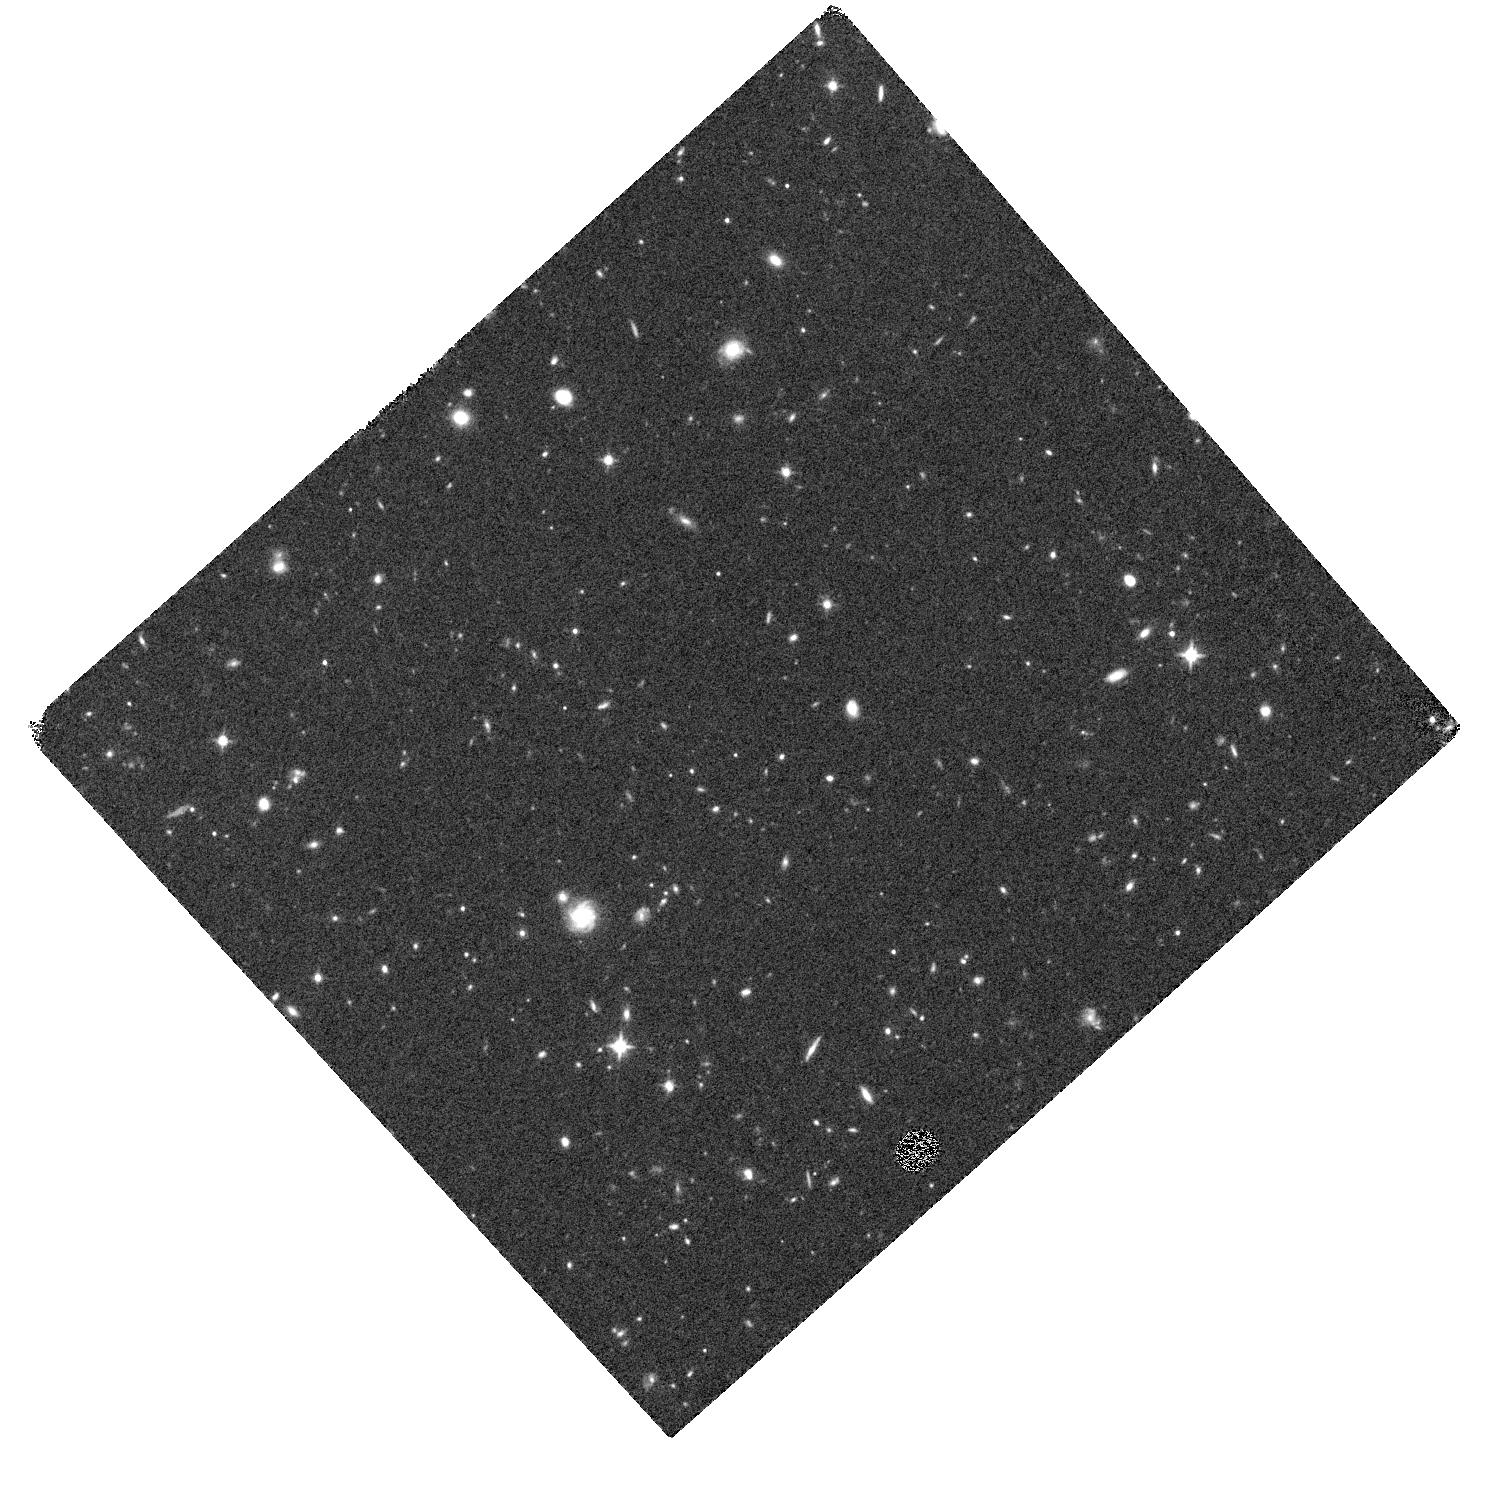
Target: ULASJ1120+0641. Instrument: WFC3/IR. Filter: F125W. Exposure: 35 min. Observation ID: hst_13039_16_wfc3_ir_f125w_ibyj16

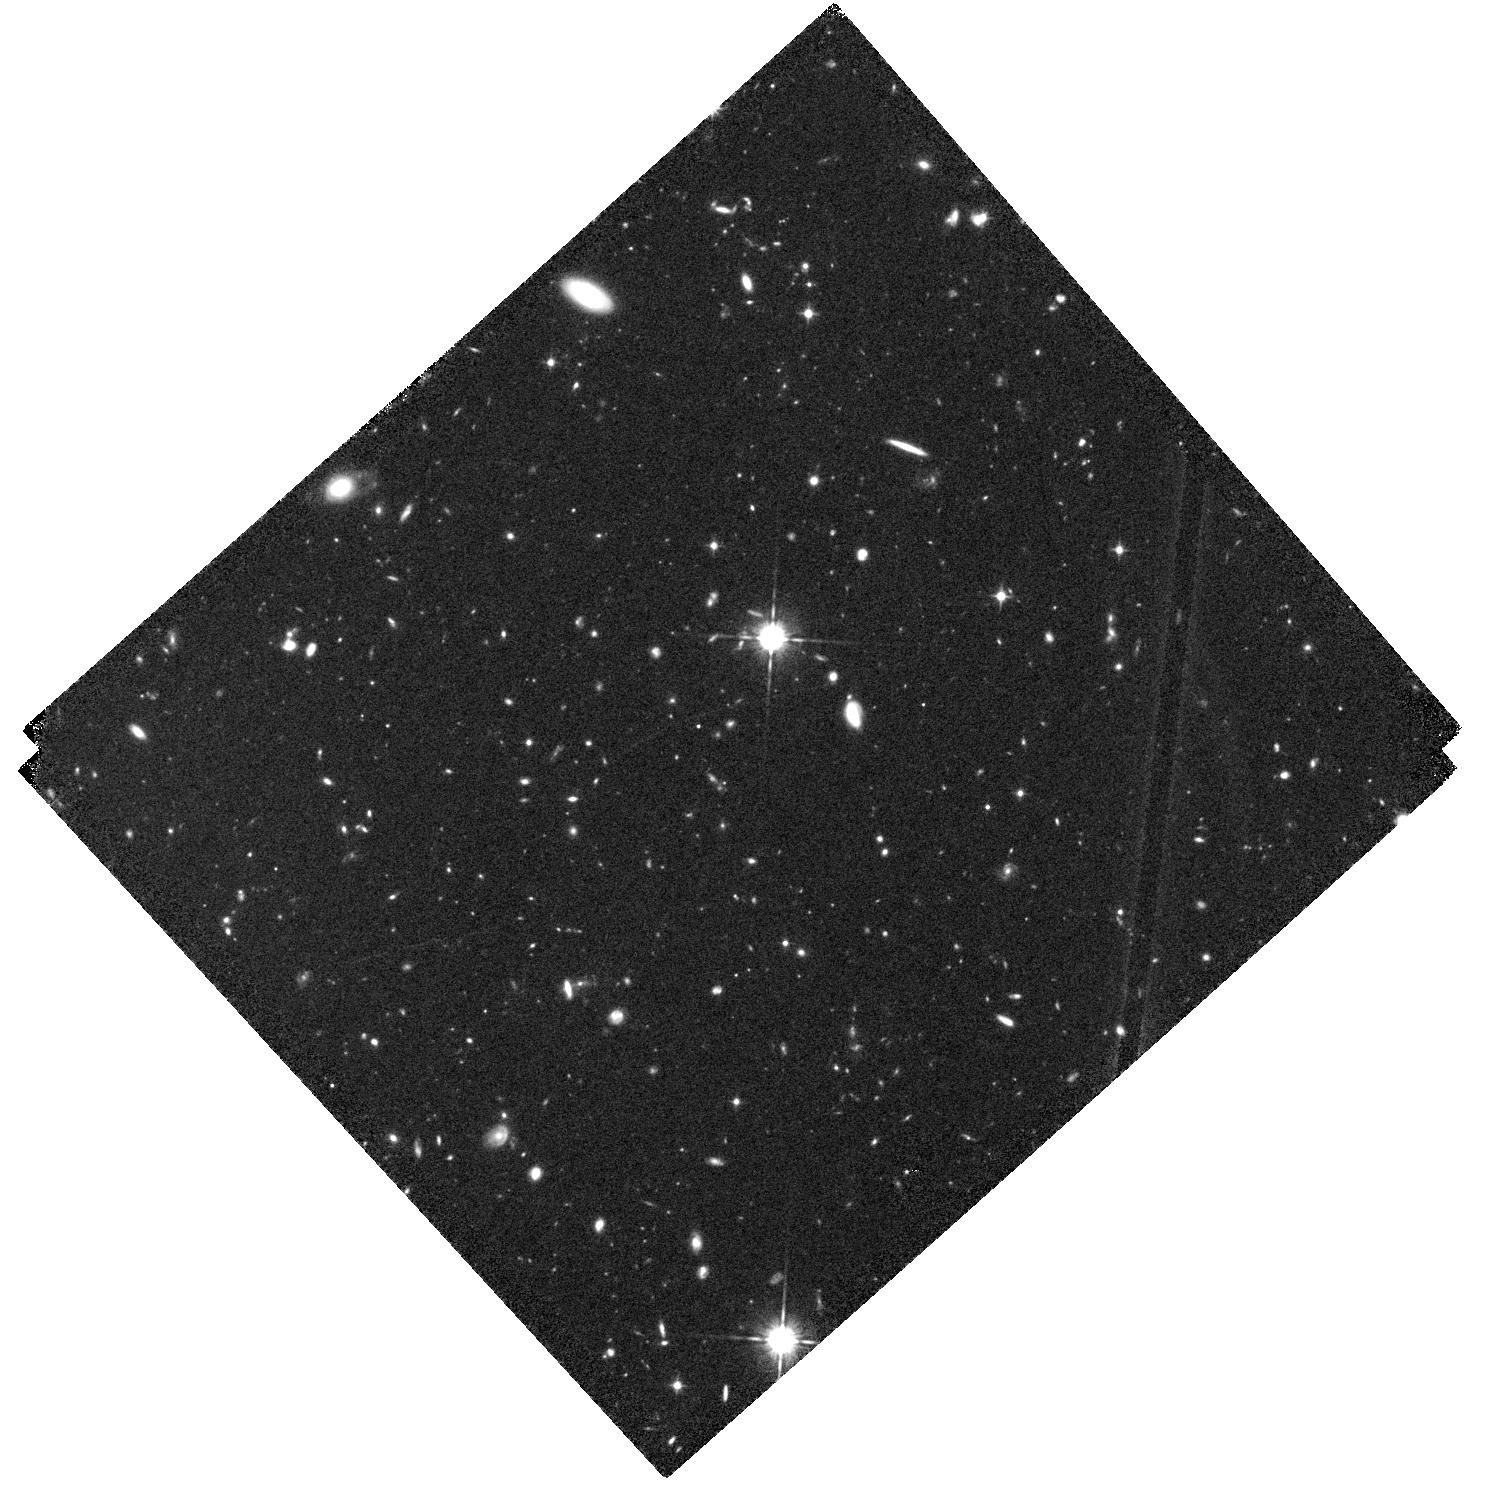
Target: ULASJ1120+0641. Instrument: WFC3/IR. Filter: F105W. Exposure: 1.2 h. Observation ID: hst_13039_01_wfc3_ir_f105w_ibyj01

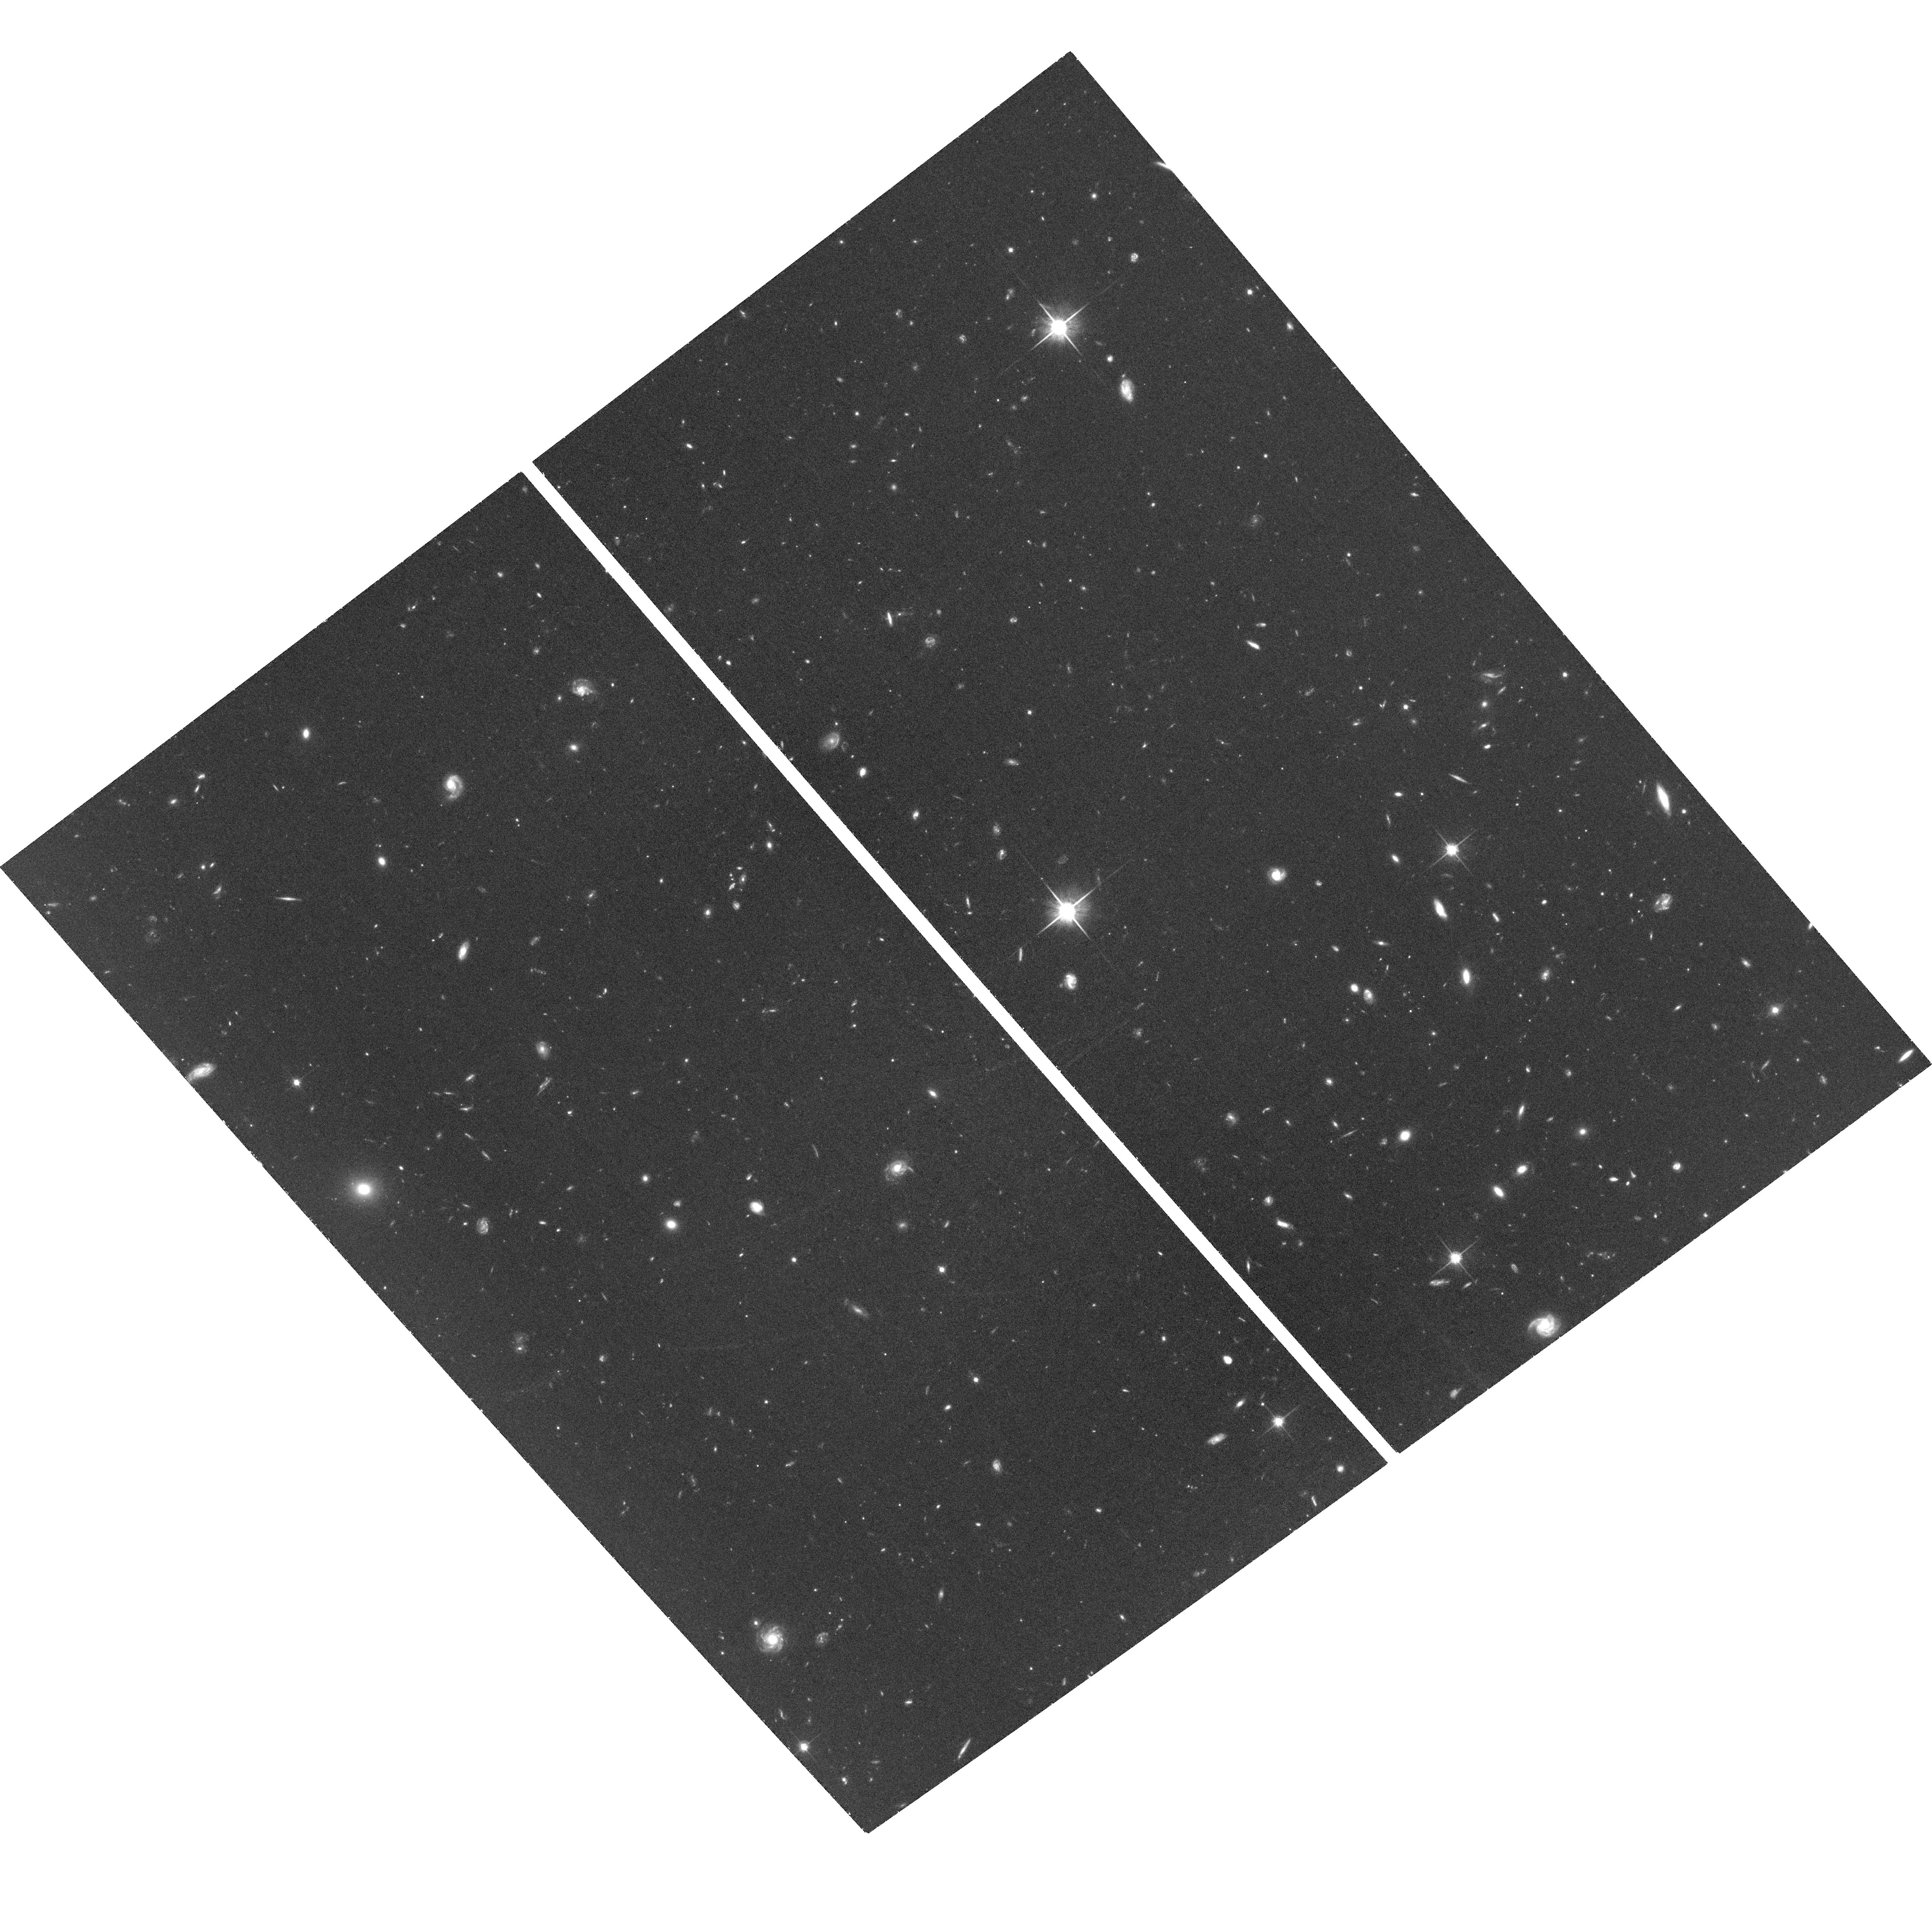
Target: ULASJ1120+0641. Instrument: ACS/WFC. Filter: F814W. Exposure: 1.8 h. Observation ID: hst_13039_17_acs_wfc_f814w_jbyj17

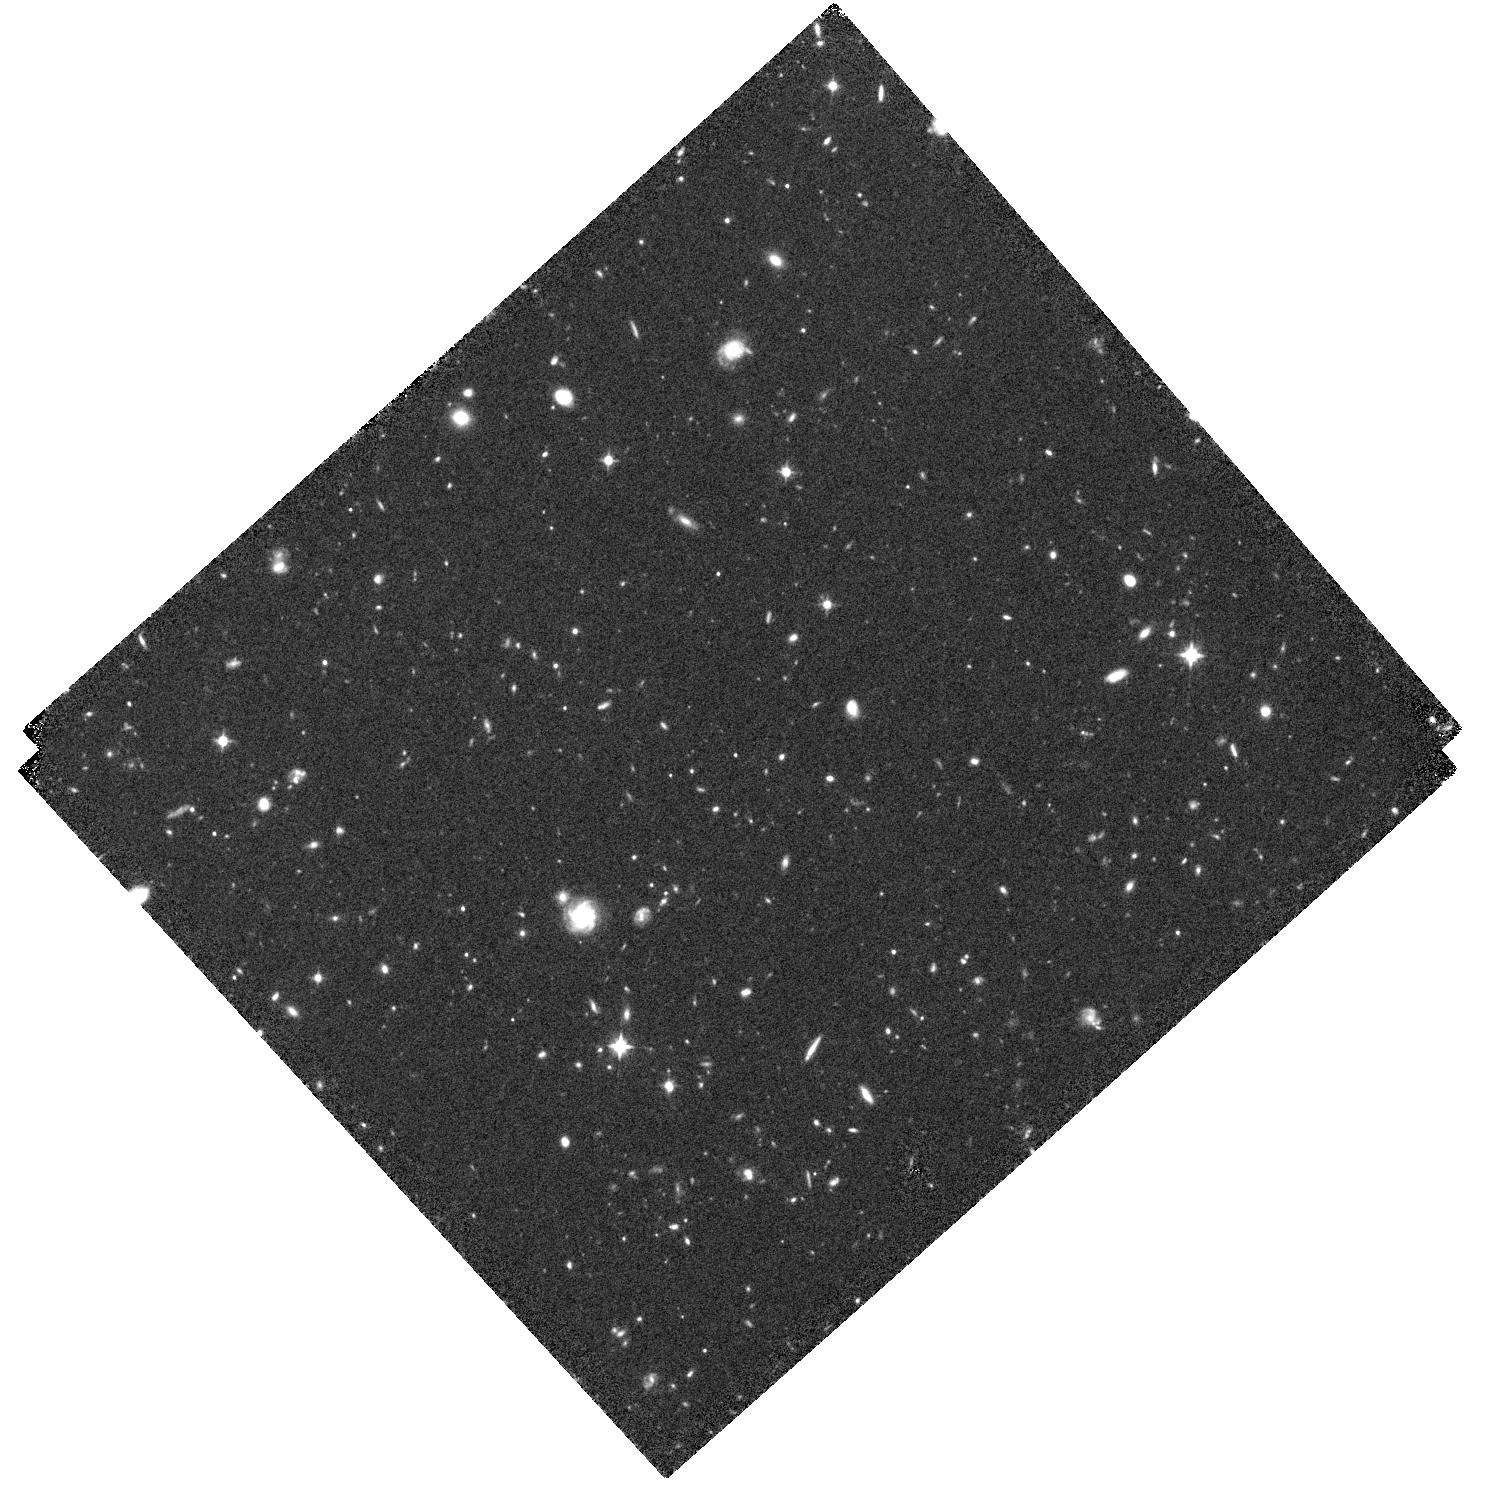
Target: ULASJ1120+0641. Instrument: WFC3/IR. Filter: F105W. Exposure: 1.2 h. Observation ID: hst_13039_16_wfc3_ir_f105w_ibyj16

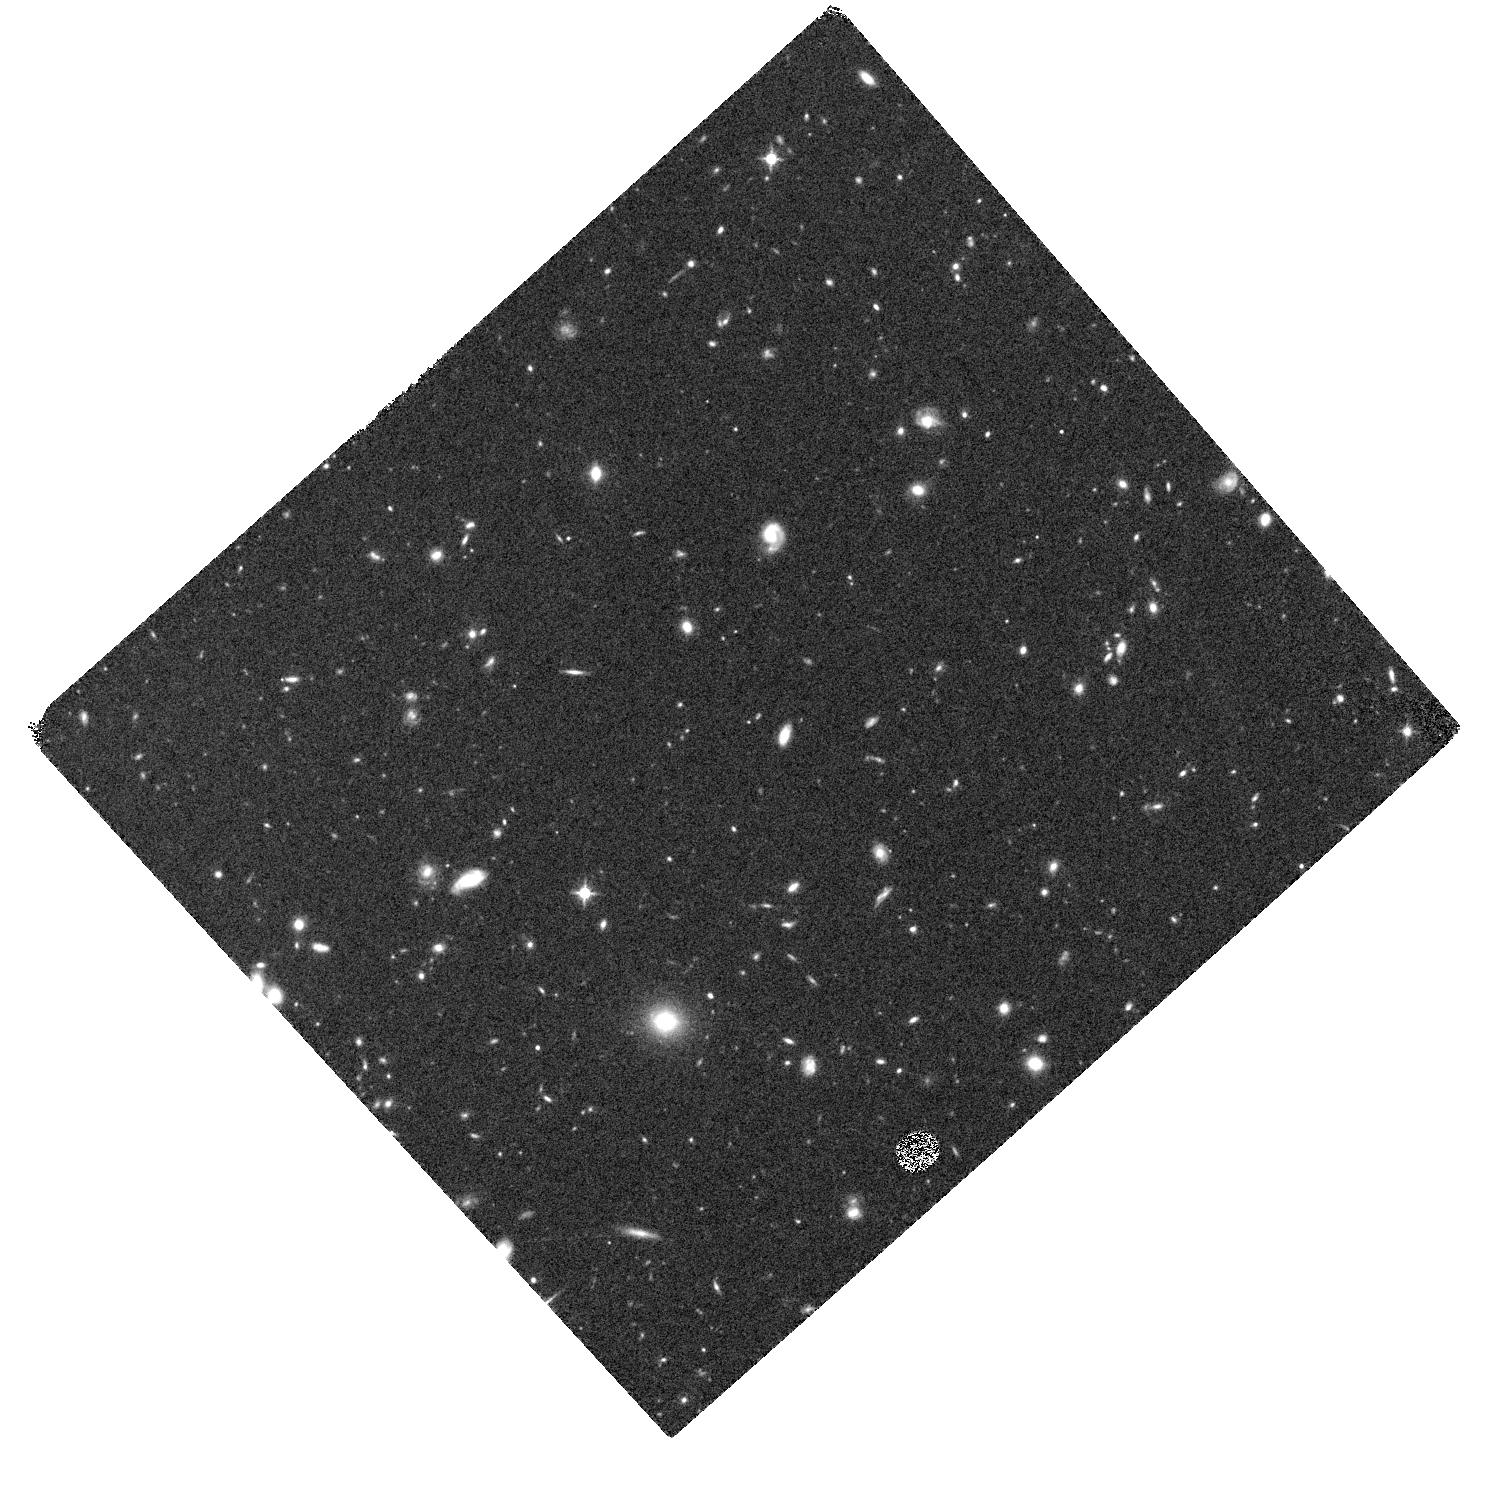
Target: ULASJ1120+0641. Instrument: WFC3/IR. Filter: F125W. Exposure: 35 min. Observation ID: hst_13039_14_wfc3_ir_f125w_ibyj14

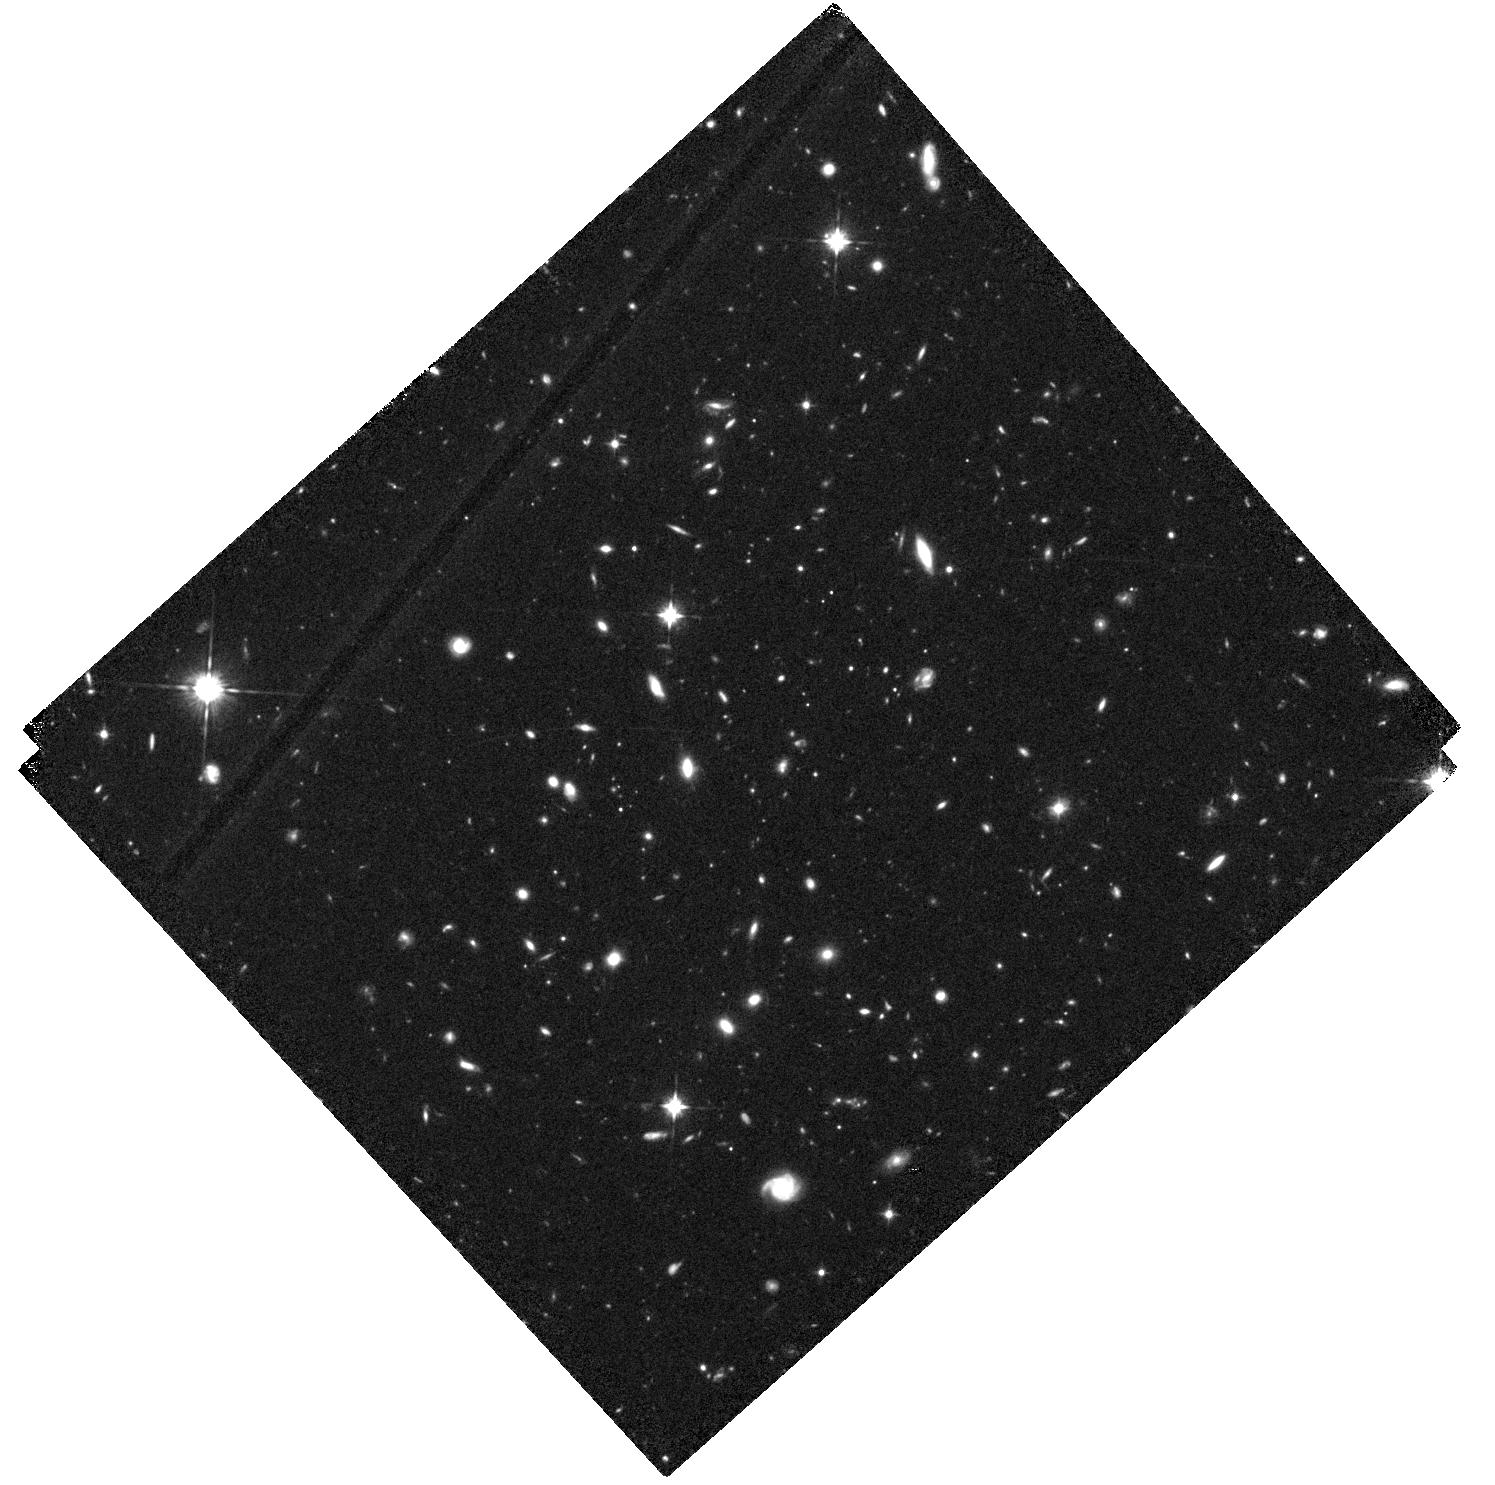
Target: ULASJ1120+0641. Instrument: WFC3/IR. Filter: F105W. Exposure: 1.2 h. Observation ID: hst_13039_15_wfc3_ir_f105w_ibyj15

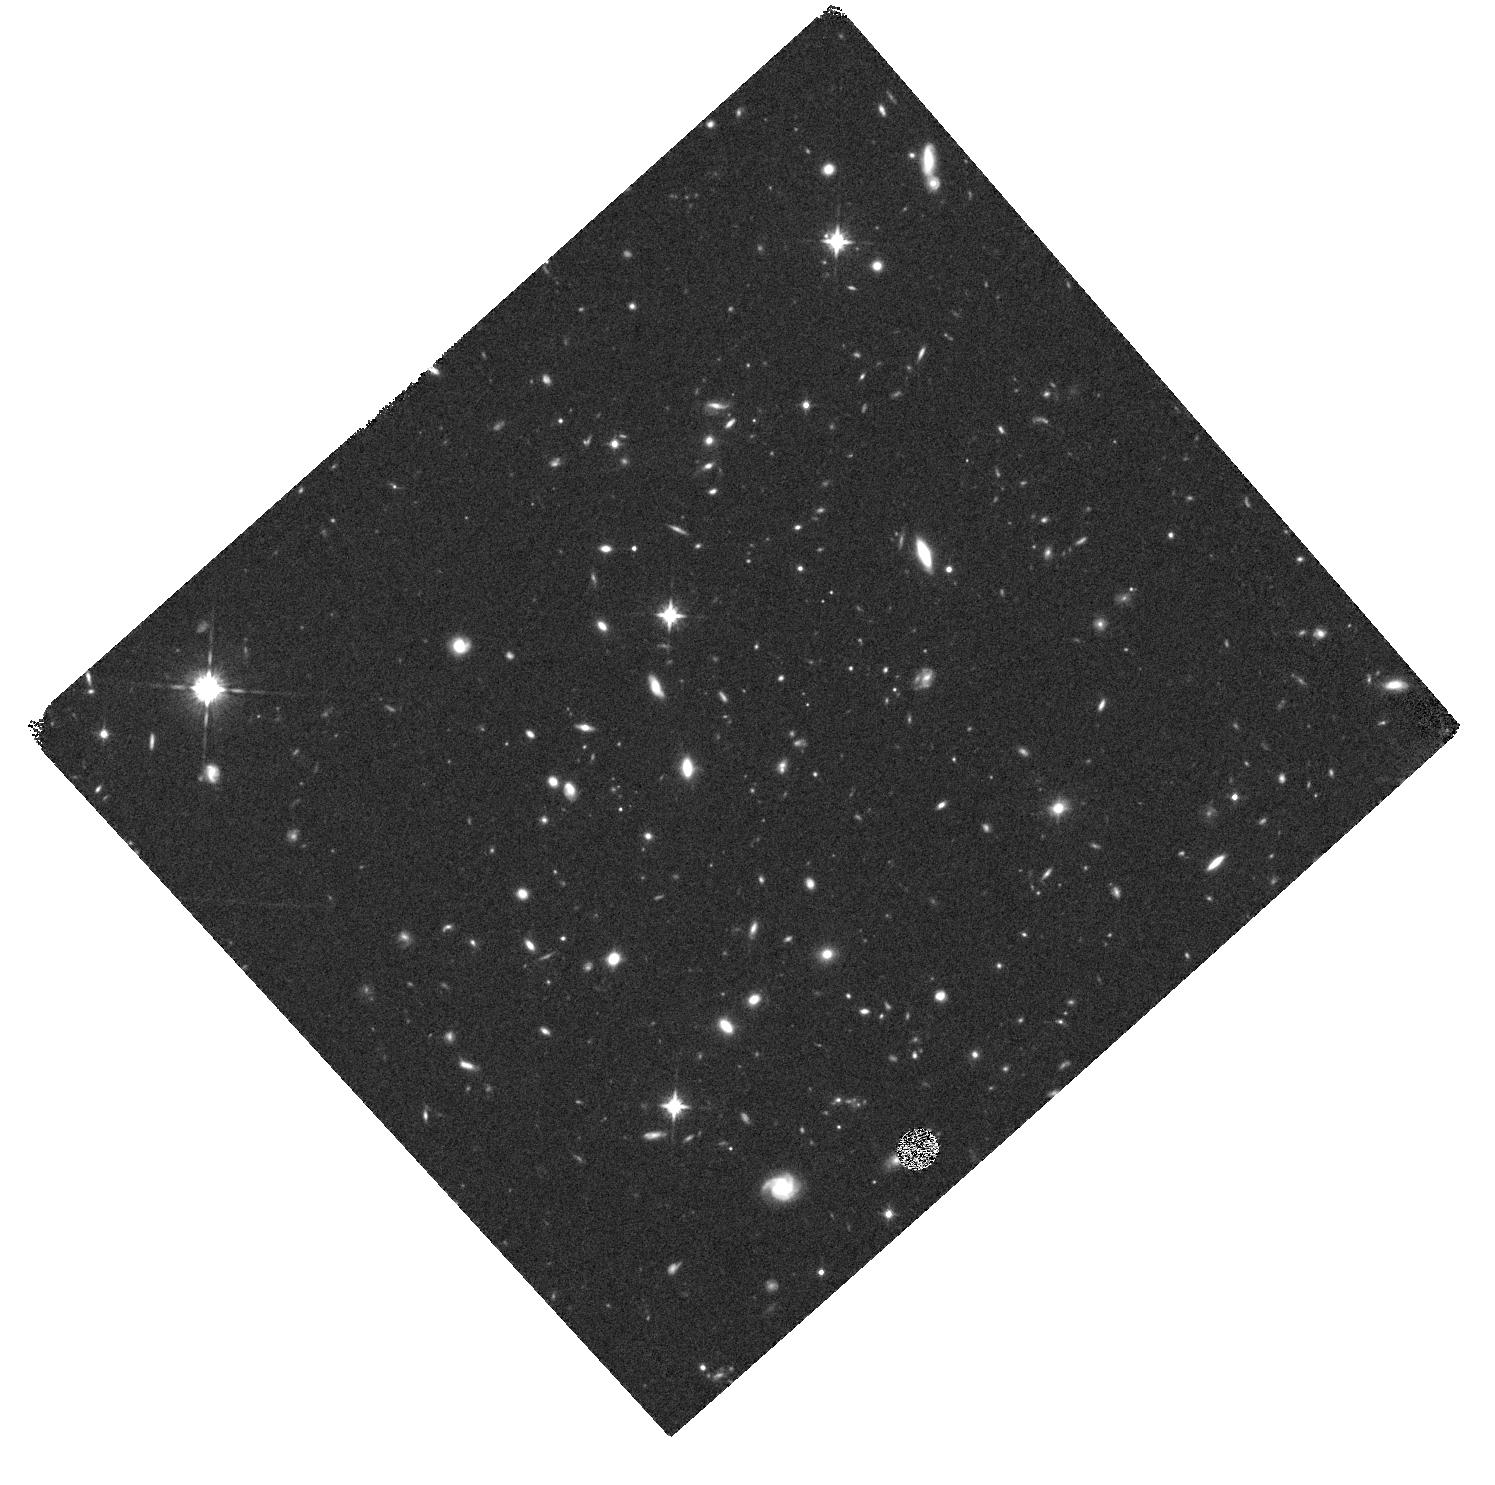
Target: ULASJ1120+0641. Instrument: WFC3/IR. Filter: F125W. Exposure: 35 min. Observation ID: hst_13039_15_wfc3_ir_f125w_ibyj15

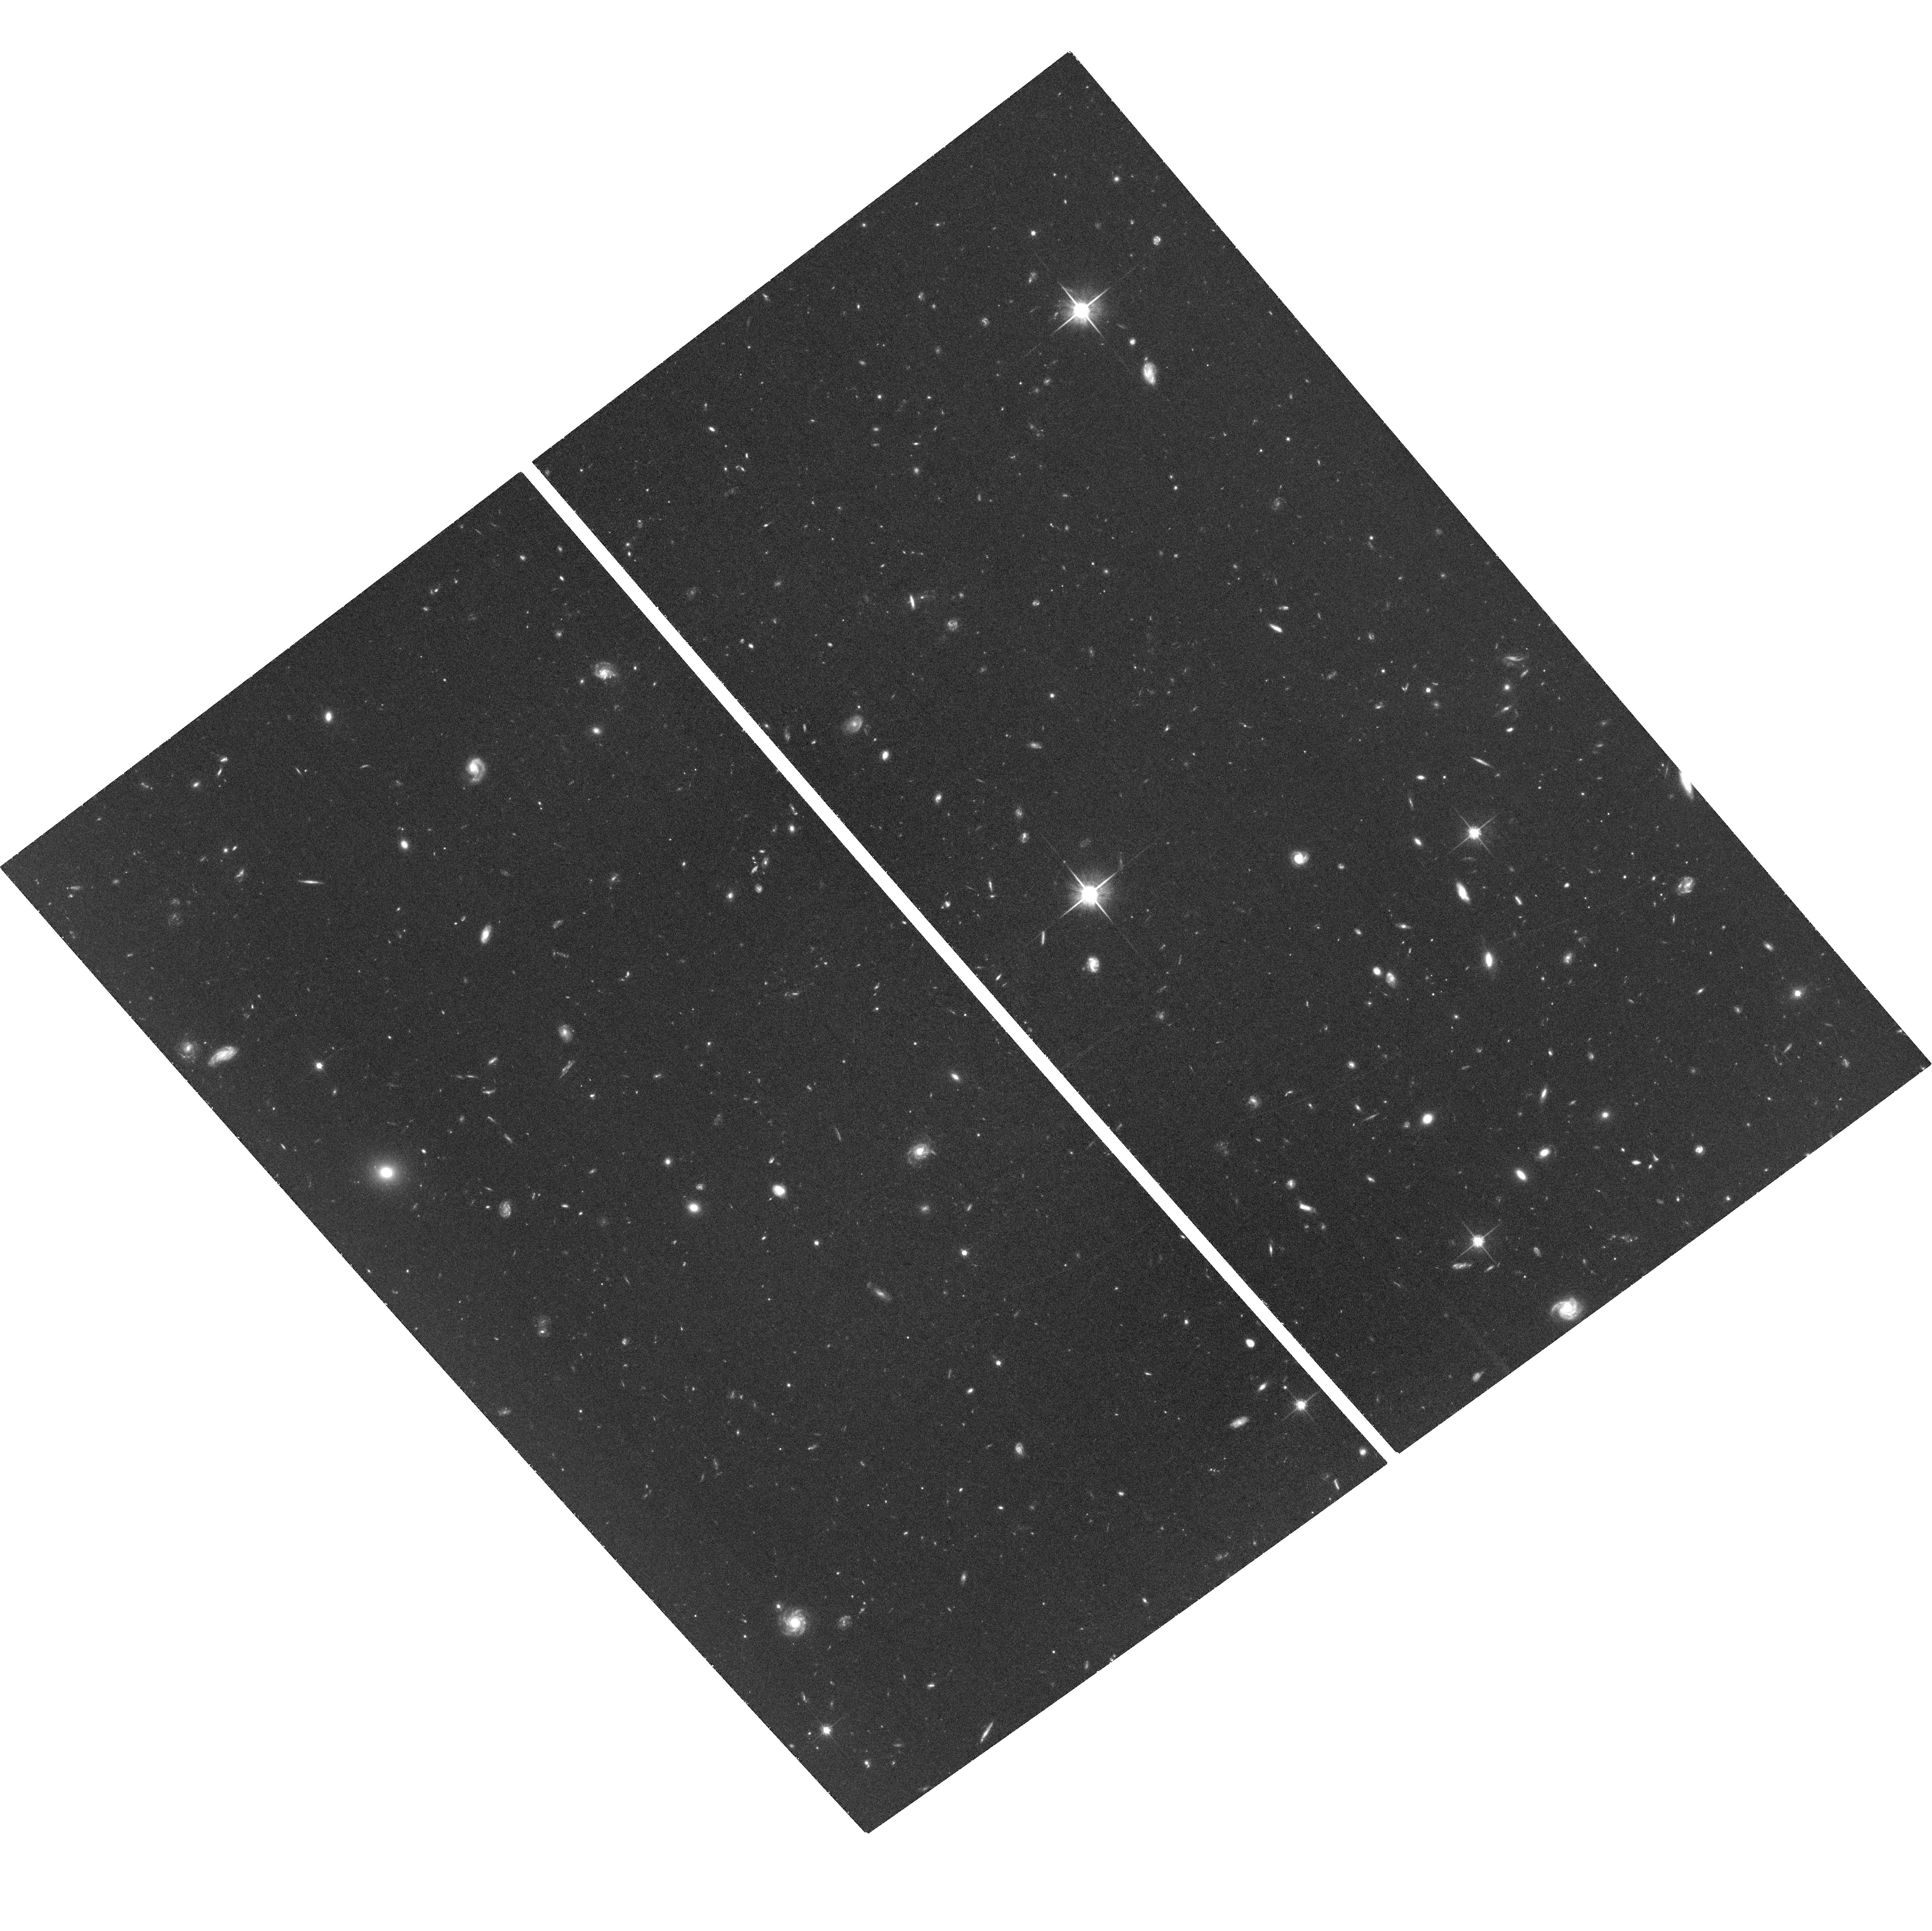
Target: ULASJ1120+0641. Instrument: ACS/WFC. Filter: F814W. Exposure: 1.8 h. Observation ID: hst_13039_09_acs_wfc_f814w_jbyj09

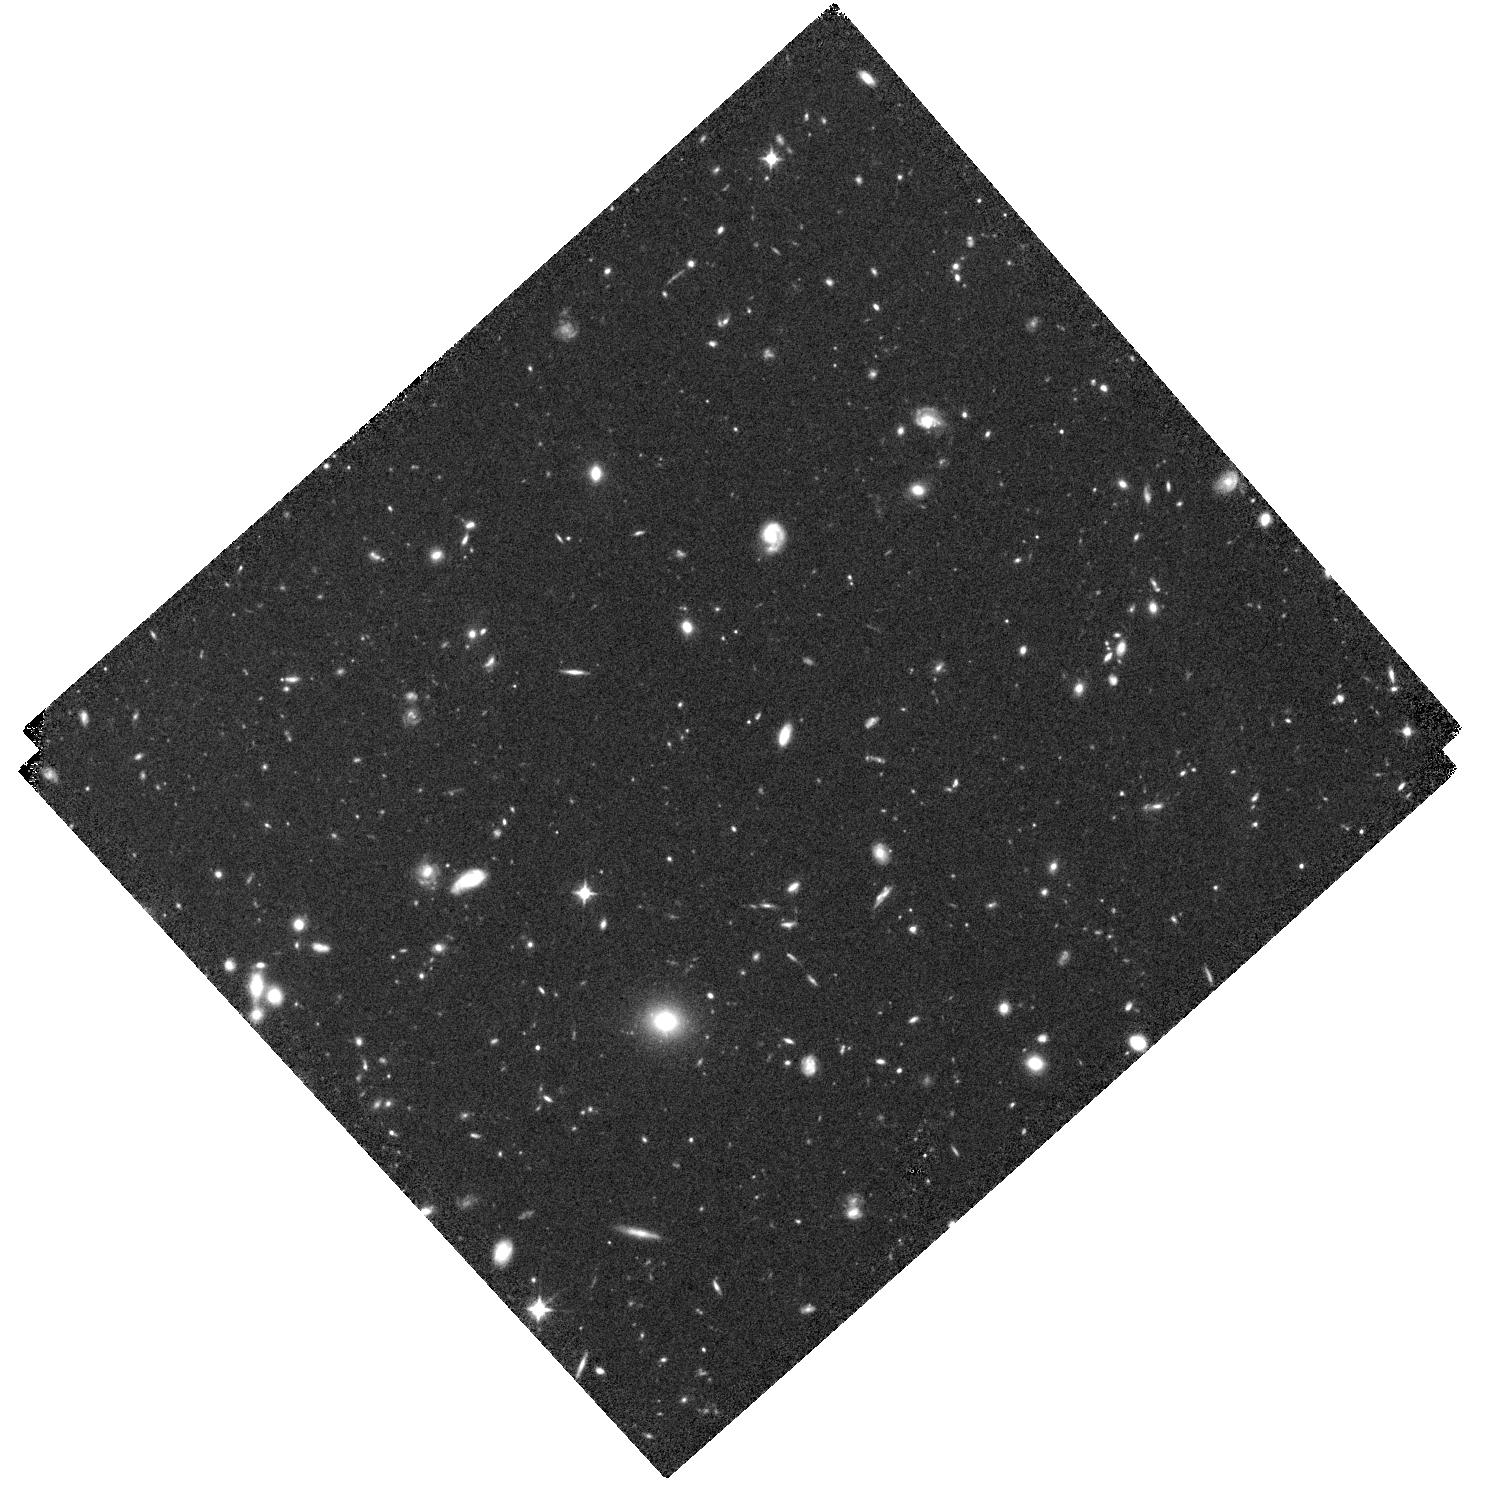
Target: ULASJ1120+0641. Instrument: WFC3/IR. Filter: F105W. Exposure: 1.2 h. Observation ID: hst_13039_14_wfc3_ir_f105w_ibyj14

The environment of the z=7.085 QSO ULAS J1120+0641 (PI: Simpson, Chris)

We propose to take ACS and WFC3/IR observations of a 1-Mpc region around the recently-discovered redshift z=7.085 quasar ULAS J1120+0641 to test the hypothesis that, while distant active galaxies represent the densest regions in the early Universe, their radiation fields can hinder galaxy formation in the immediate vicinity. Observations of quasars and radio galaxies at z~5 have shown that they are the sites of galaxy overdensities, and revealed a segregration between companion galaxies selected by the Lyman break technique compared to those found via their Lyman-alpha emission. This has been interpreted as due to suppression of star formation in low-mass haloes by ionizing radiation from the central source. Since our target lies within the Epoch of Reionization, the scale over which this process acts is much smaller and more readily accessible to HST. Our observations will detect z~7 Lyman break galaxies as faint as the characteristic galaxy luminosity L* and their surface density can be directly compared to that derived from observations made in deep blank-field surveys, allowing us to quantify the environment around the quasar. Approved deep narrow-band imaging from the ground will measure the number of Lyman-alpha emitters and thus uniquely allow us to test the hypothesis that the ionizing radiation field results in spatial segregation between galaxies in different mass haloes.